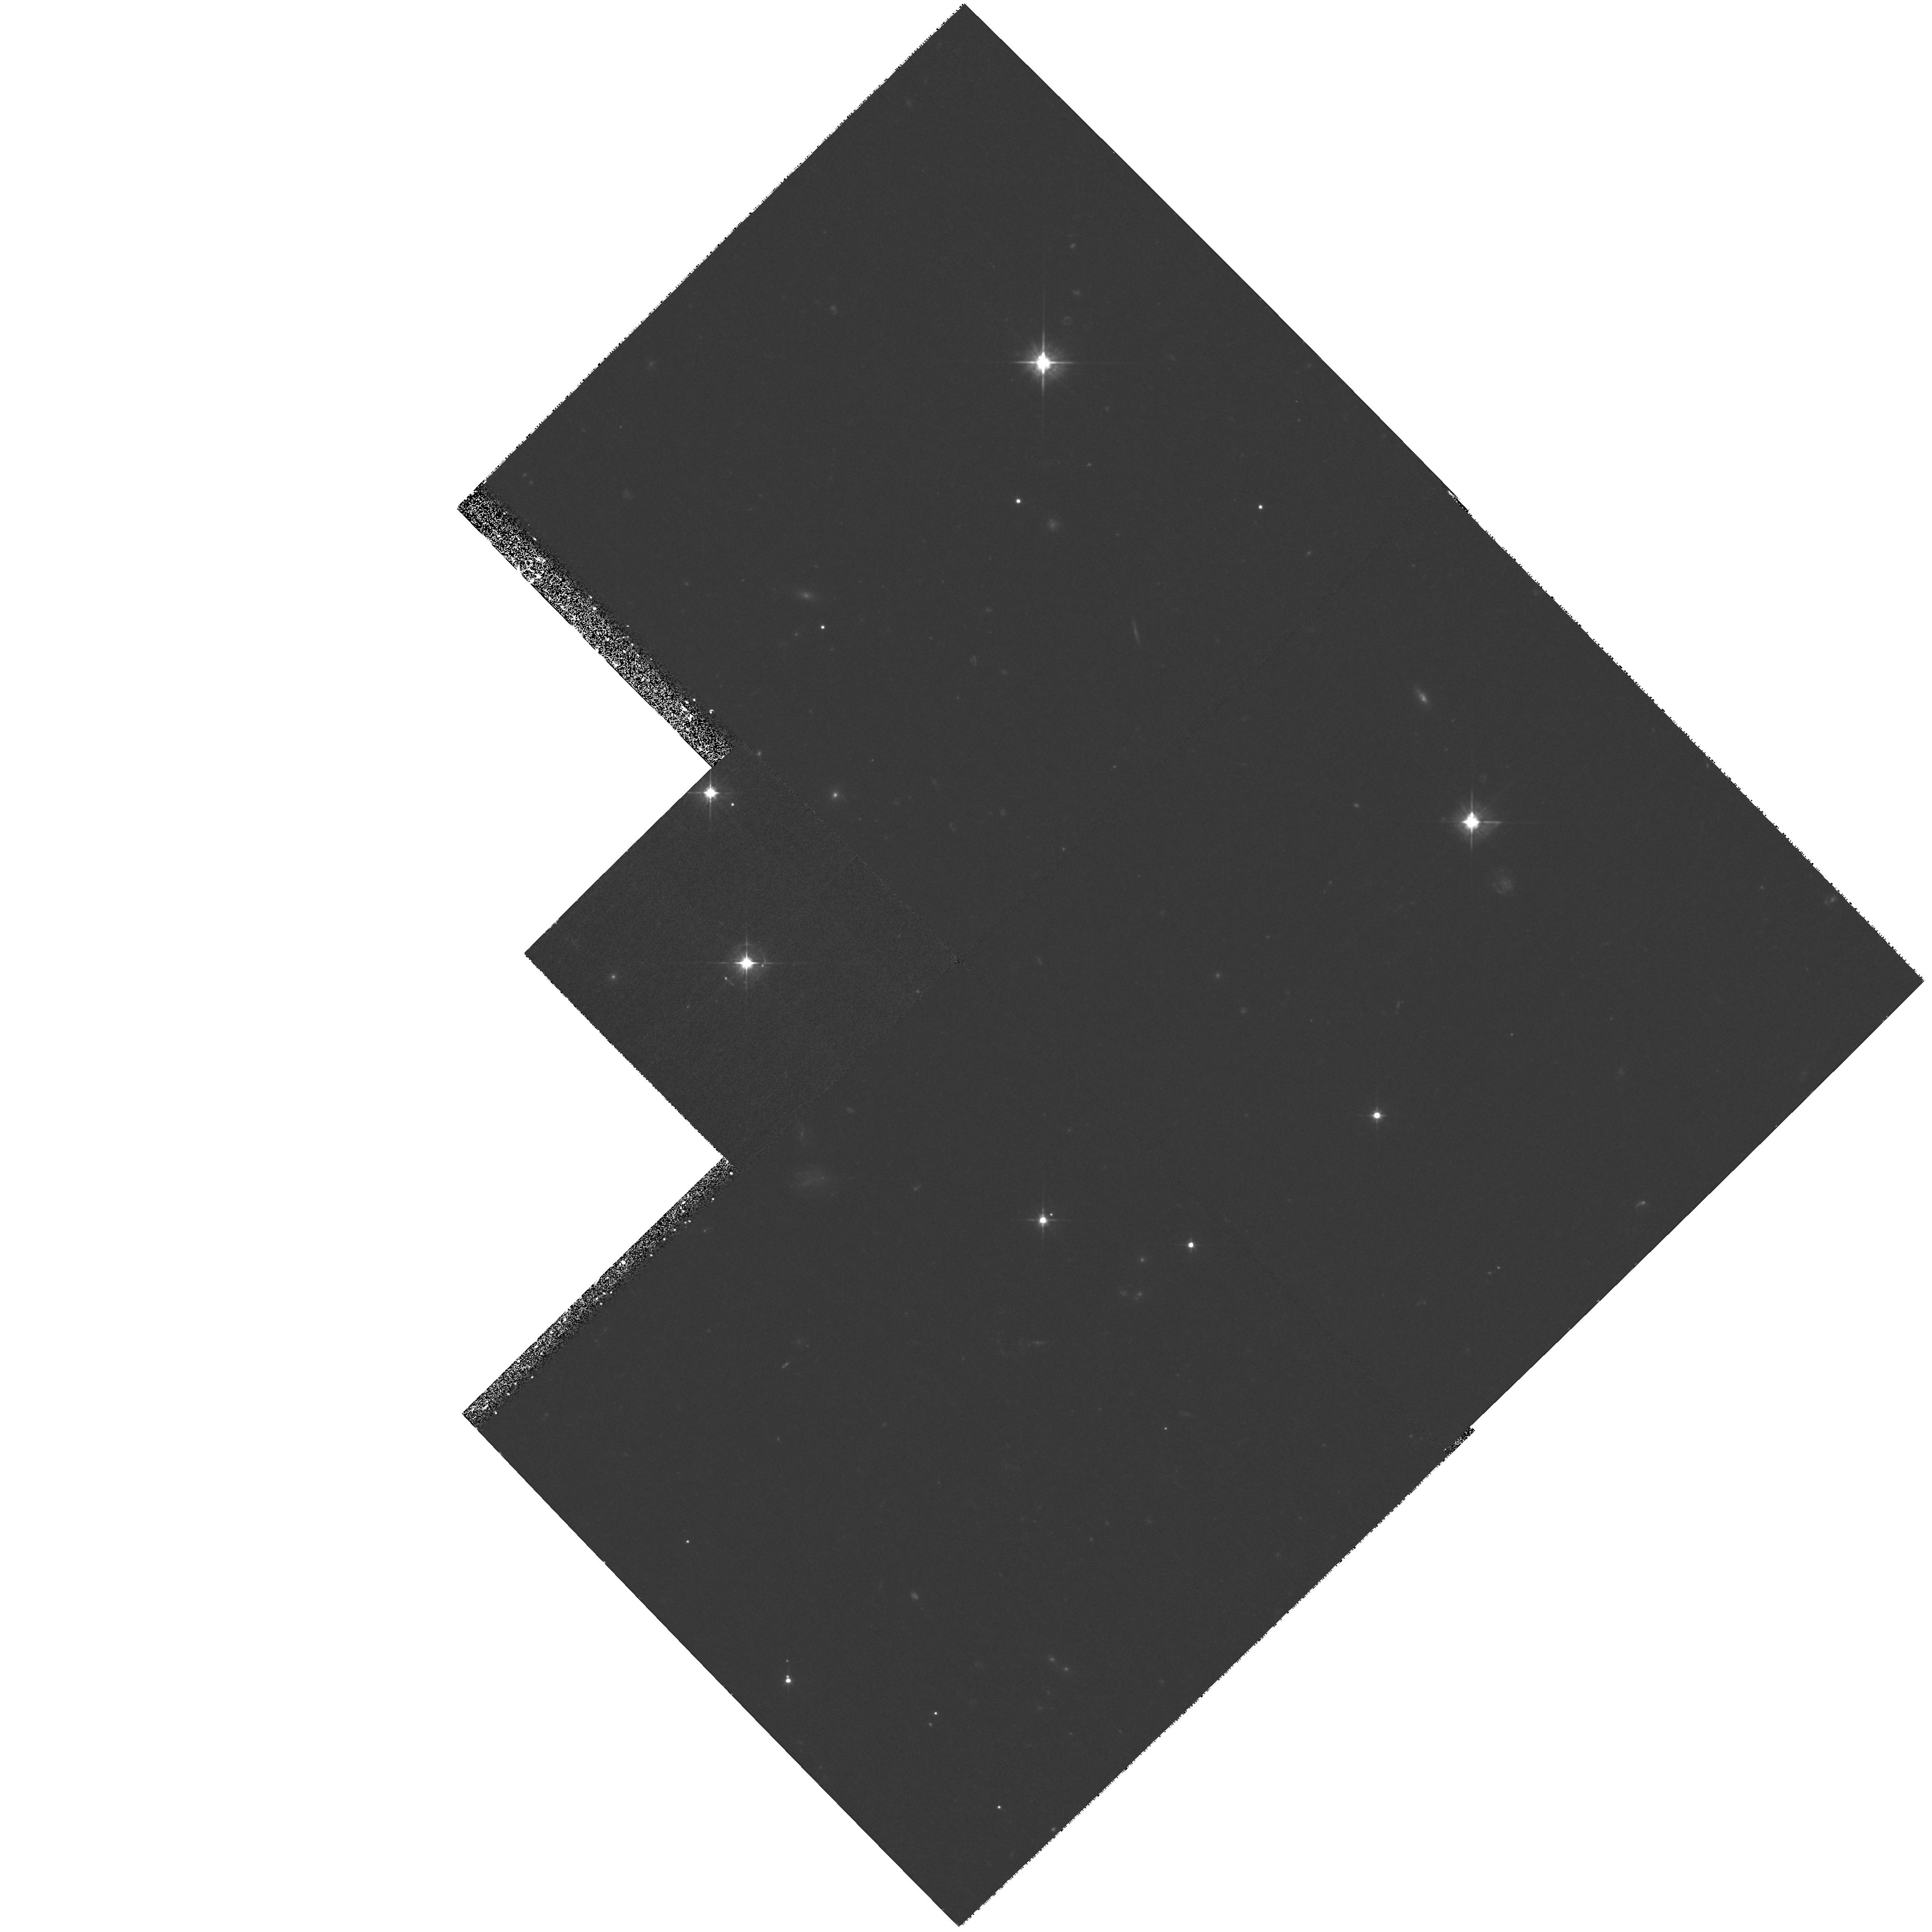
Target: MULTIPLE
Instrument: WFPC2/PC
Filter: F555W
Exposure: 1.3 h
Observation ID: hst_8642_a1_wfpc2_pc_f555w_u61xa1

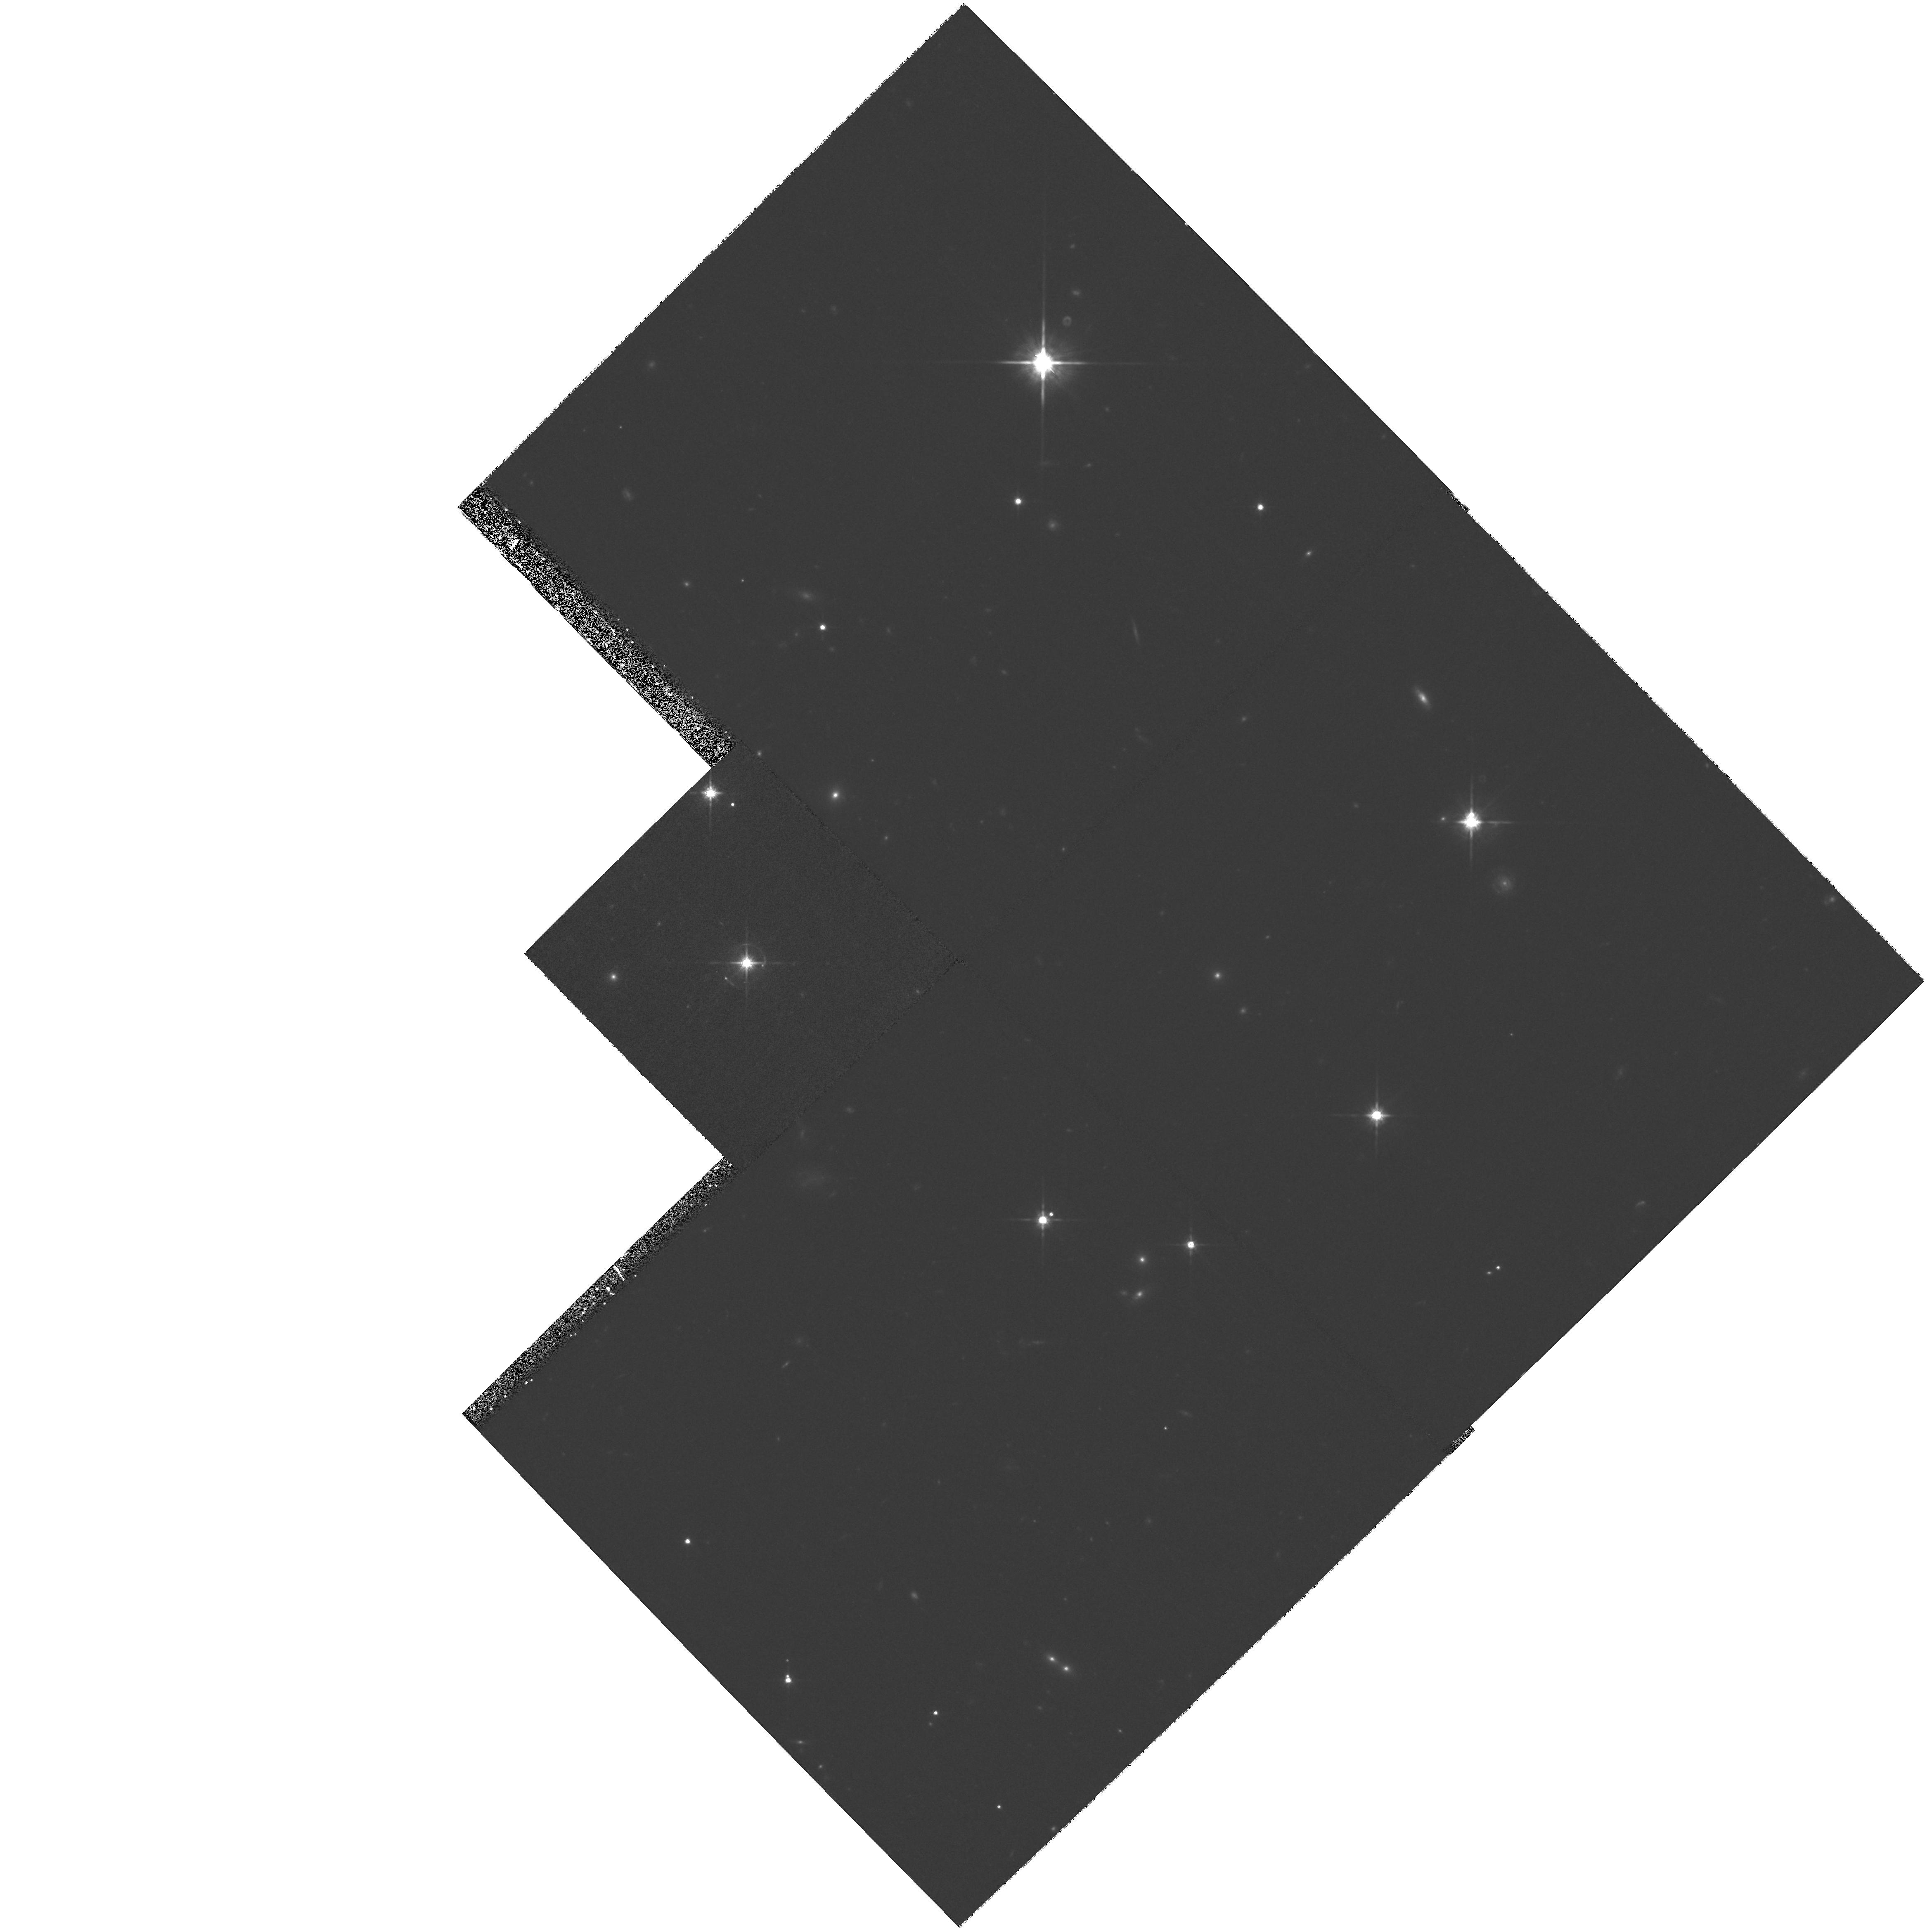
Target: MULTIPLE
Instrument: WFPC2/PC
Filter: F814W
Exposure: 1.1 h
Observation ID: hst_8642_a1_wfpc2_pc_f814w_u61xa1

Deep Imaging of the Probable Einstein Ring 1517+656 (PI: Urry, Claudia Megan)

A short WFPC2 F702W snapshot image of the BL Lac object 1517+656 has revealed three surrounding arcs, subsequently confirmed by a longer NOT observation, making this a probable new Einstein ring. Deeper high-resolution imaging is required to determine unambiguously the nature of this intriguing source. We propose to obtain a deep STIS/CCD + F28X50LP image to map the detailed structure of the arcs, and WFPC2 F555W and F814W images to measure their colors. The STIS data will have the depth and resolution required for iterative back-mapping of the arcs, providing a unique determination of the mass distribution of the lens. The extreme narrowness of the arcs makes ground-based observations useless for this purpose. Combined with the WFPC2 data, we will have sufficient color information to constrain the photometric redshift and stellar population of each arc (impossible with the ground-based data because of the instability of the required deconvolution), as well as of other galaxies detected in the field.